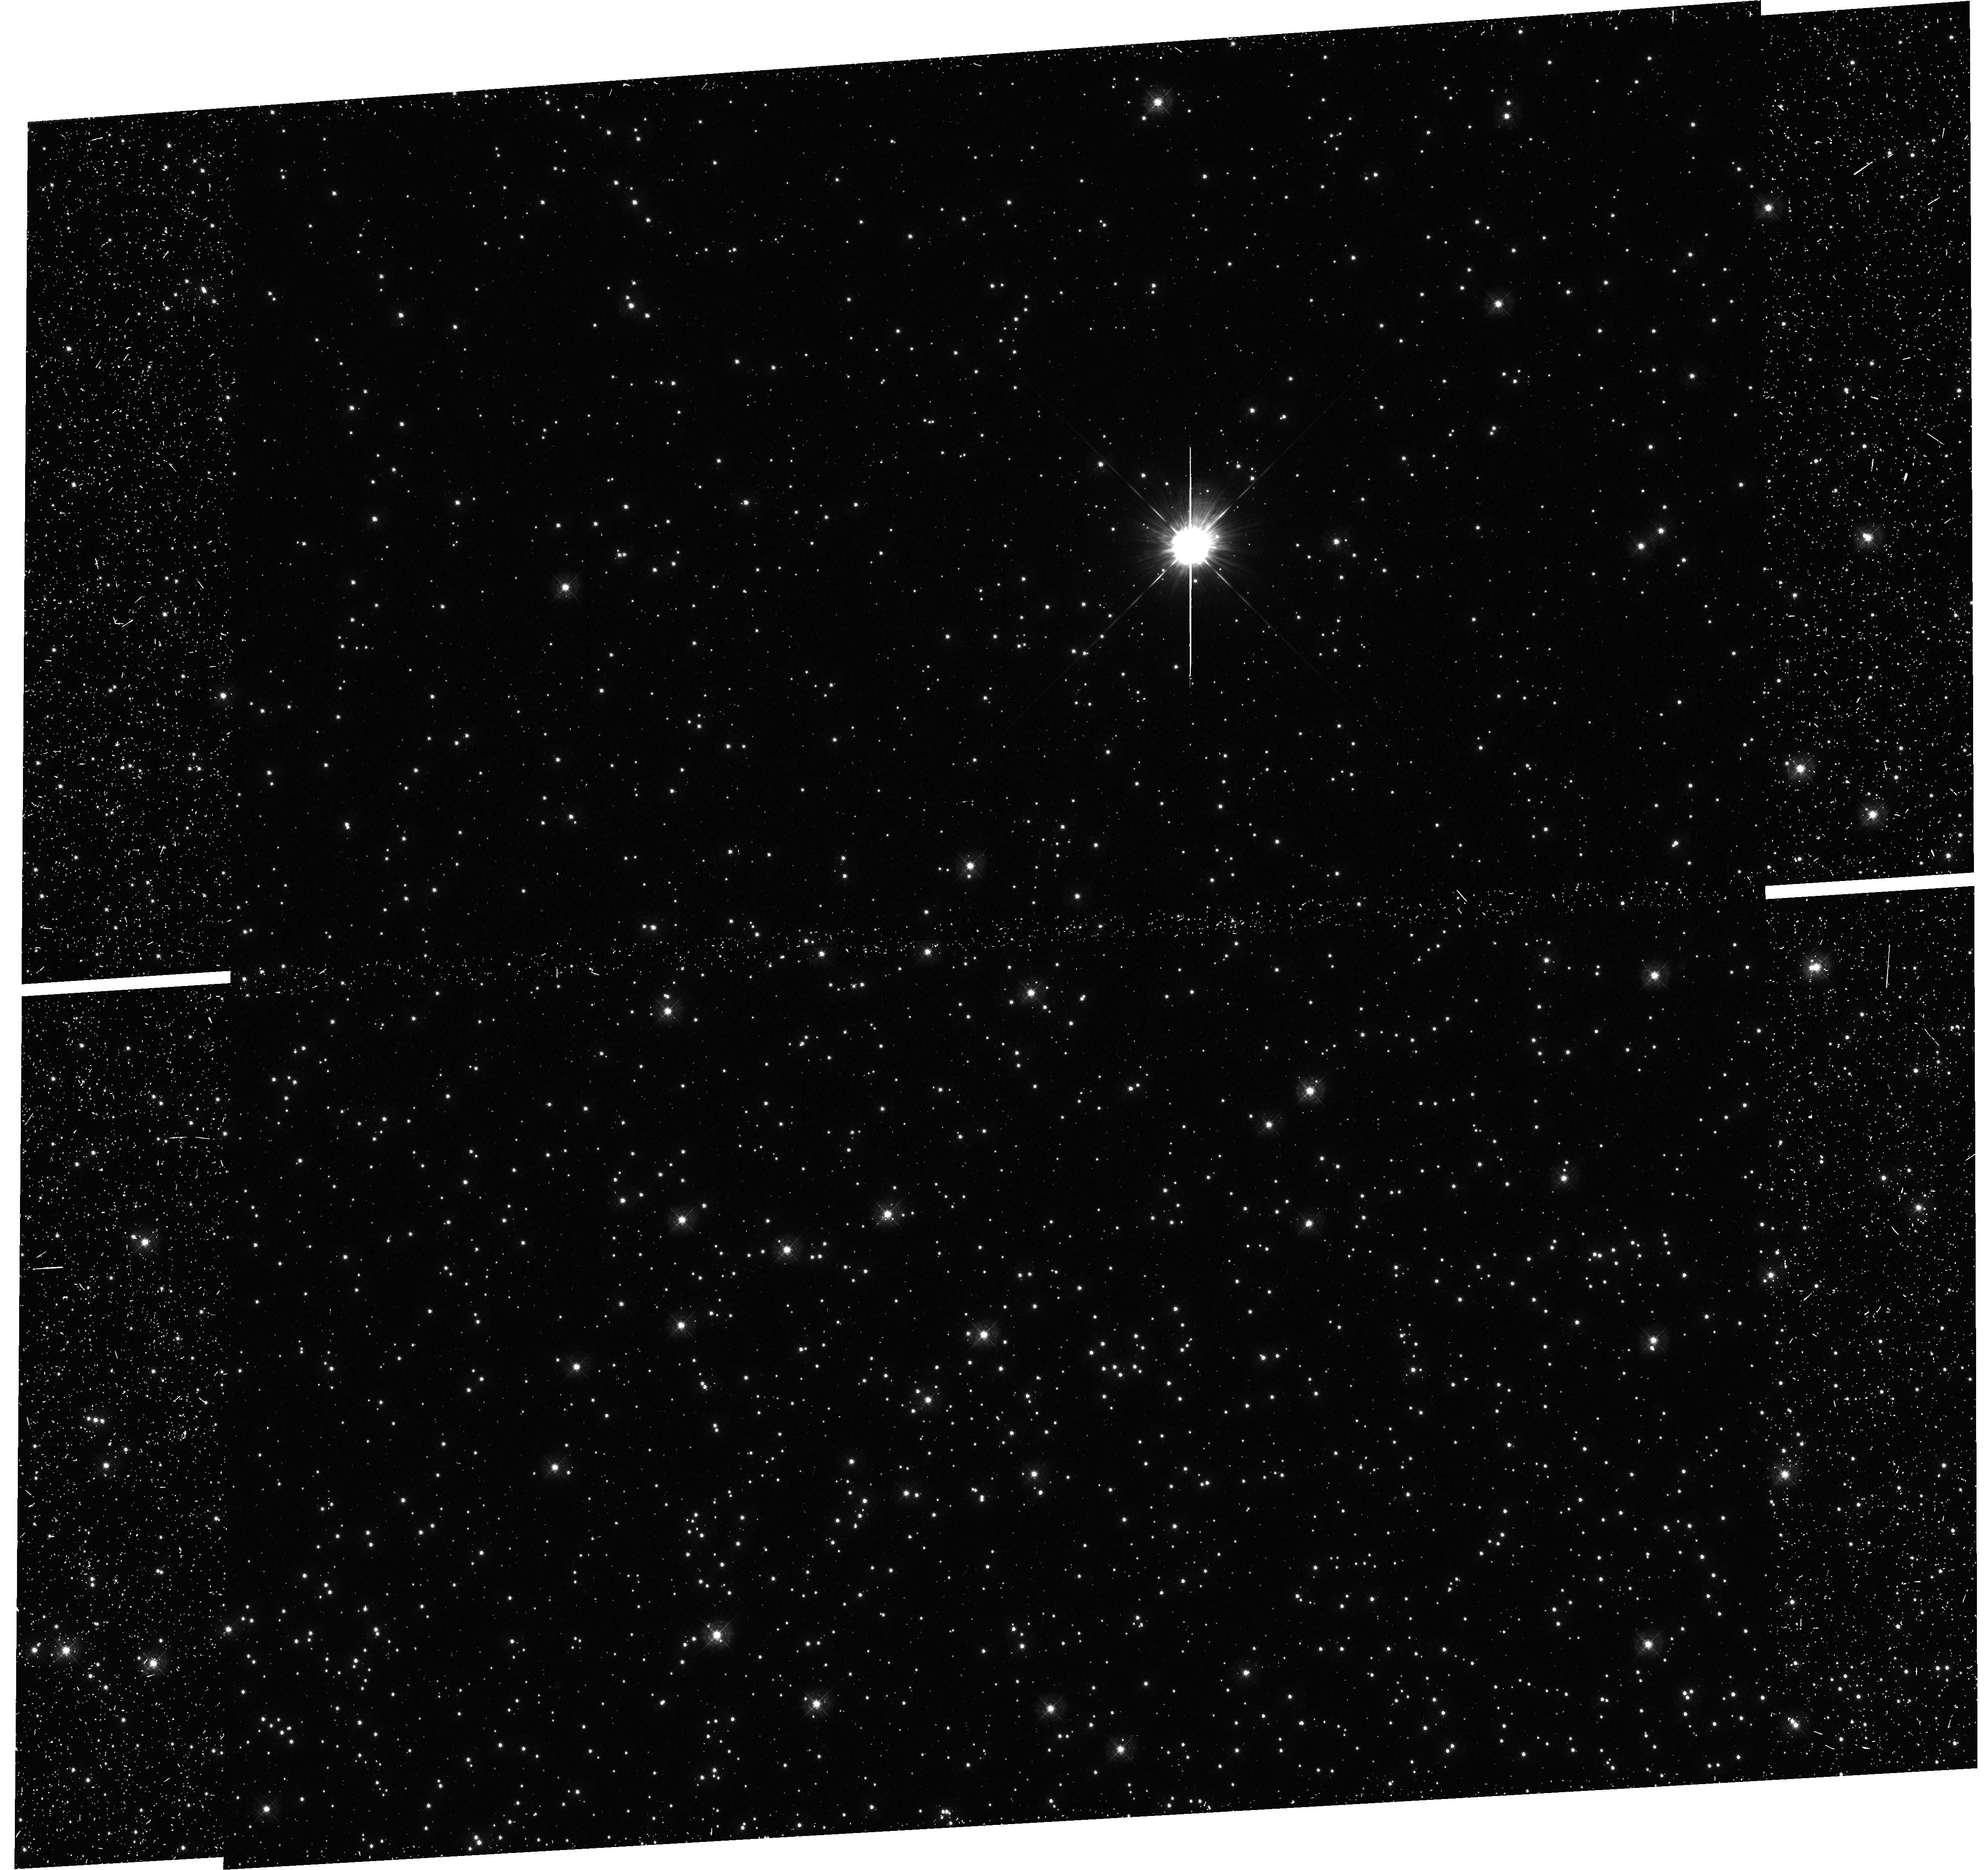
Target: NGC104-HB
Instrument: WFC3/UVIS
Filter: F336W
Exposure: 24 min
Observation ID: hst_12580_04_wfc3_uvis_f336w_ibqf04

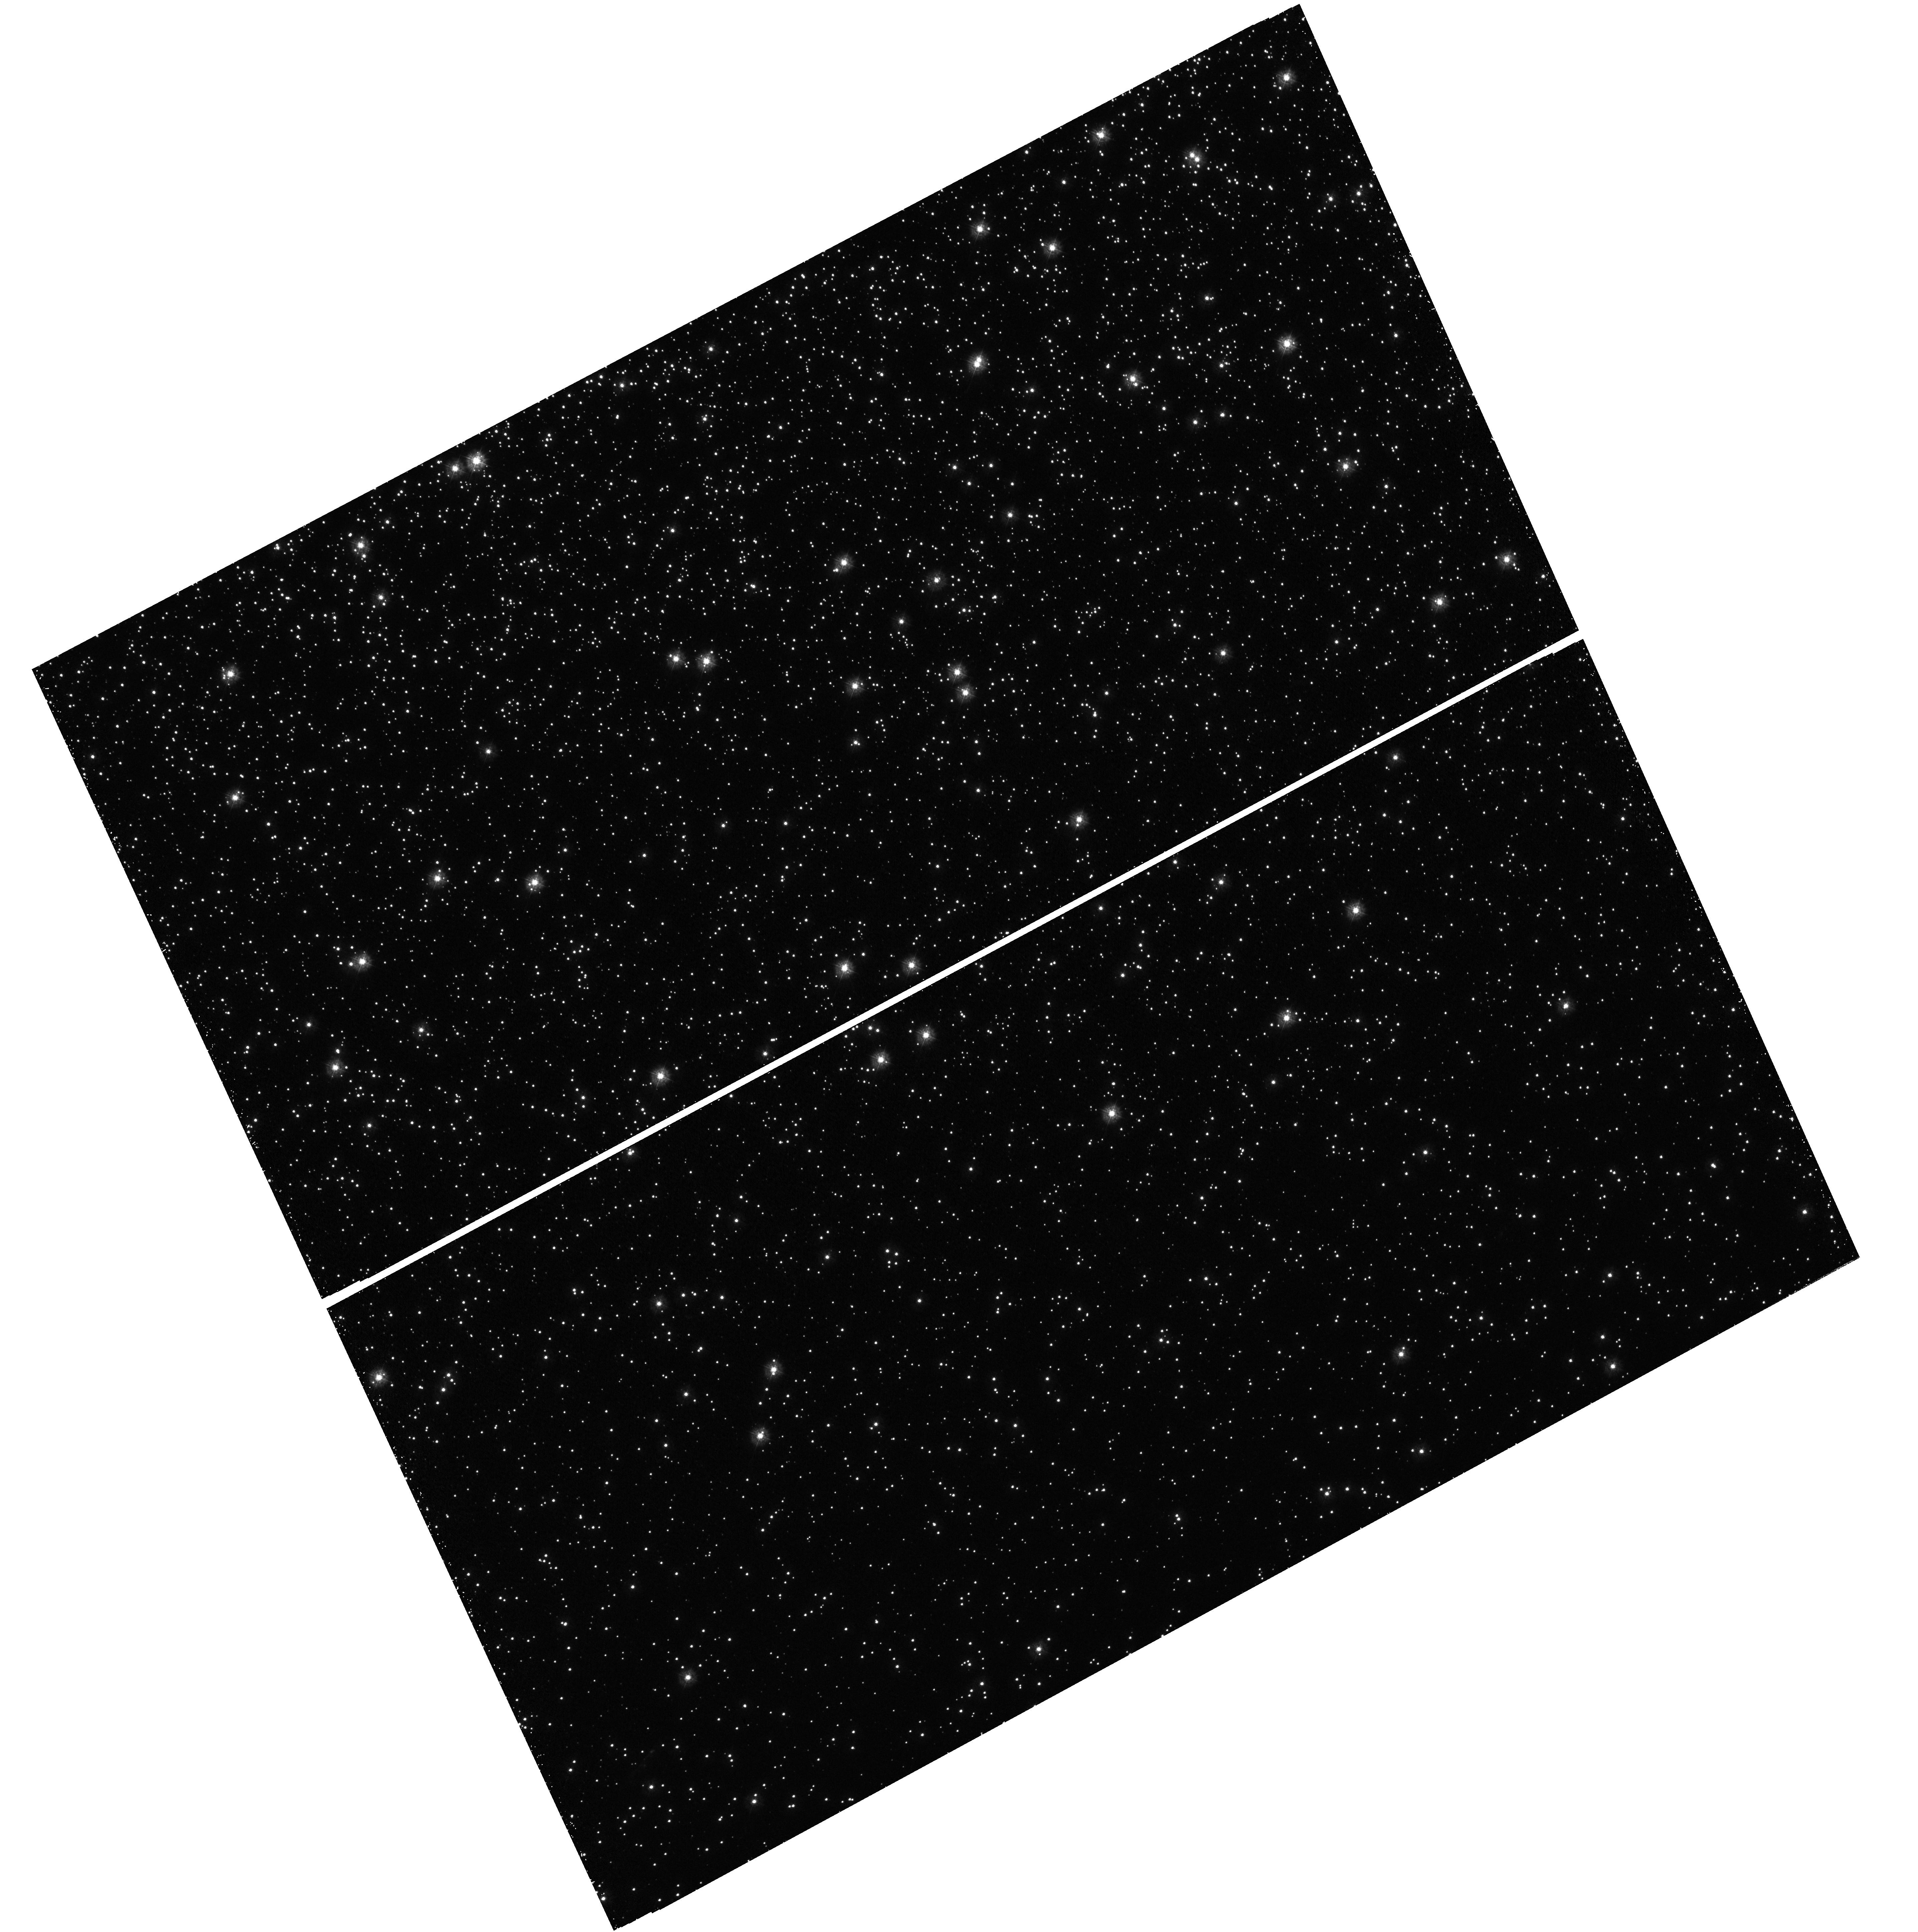
Target: NGC5139-SGB1
Instrument: WFC3/UVIS
Filter: F275W
Exposure: 1.4 h
Observation ID: hst_12580_01_wfc3_uvis_f275w_ibqf01

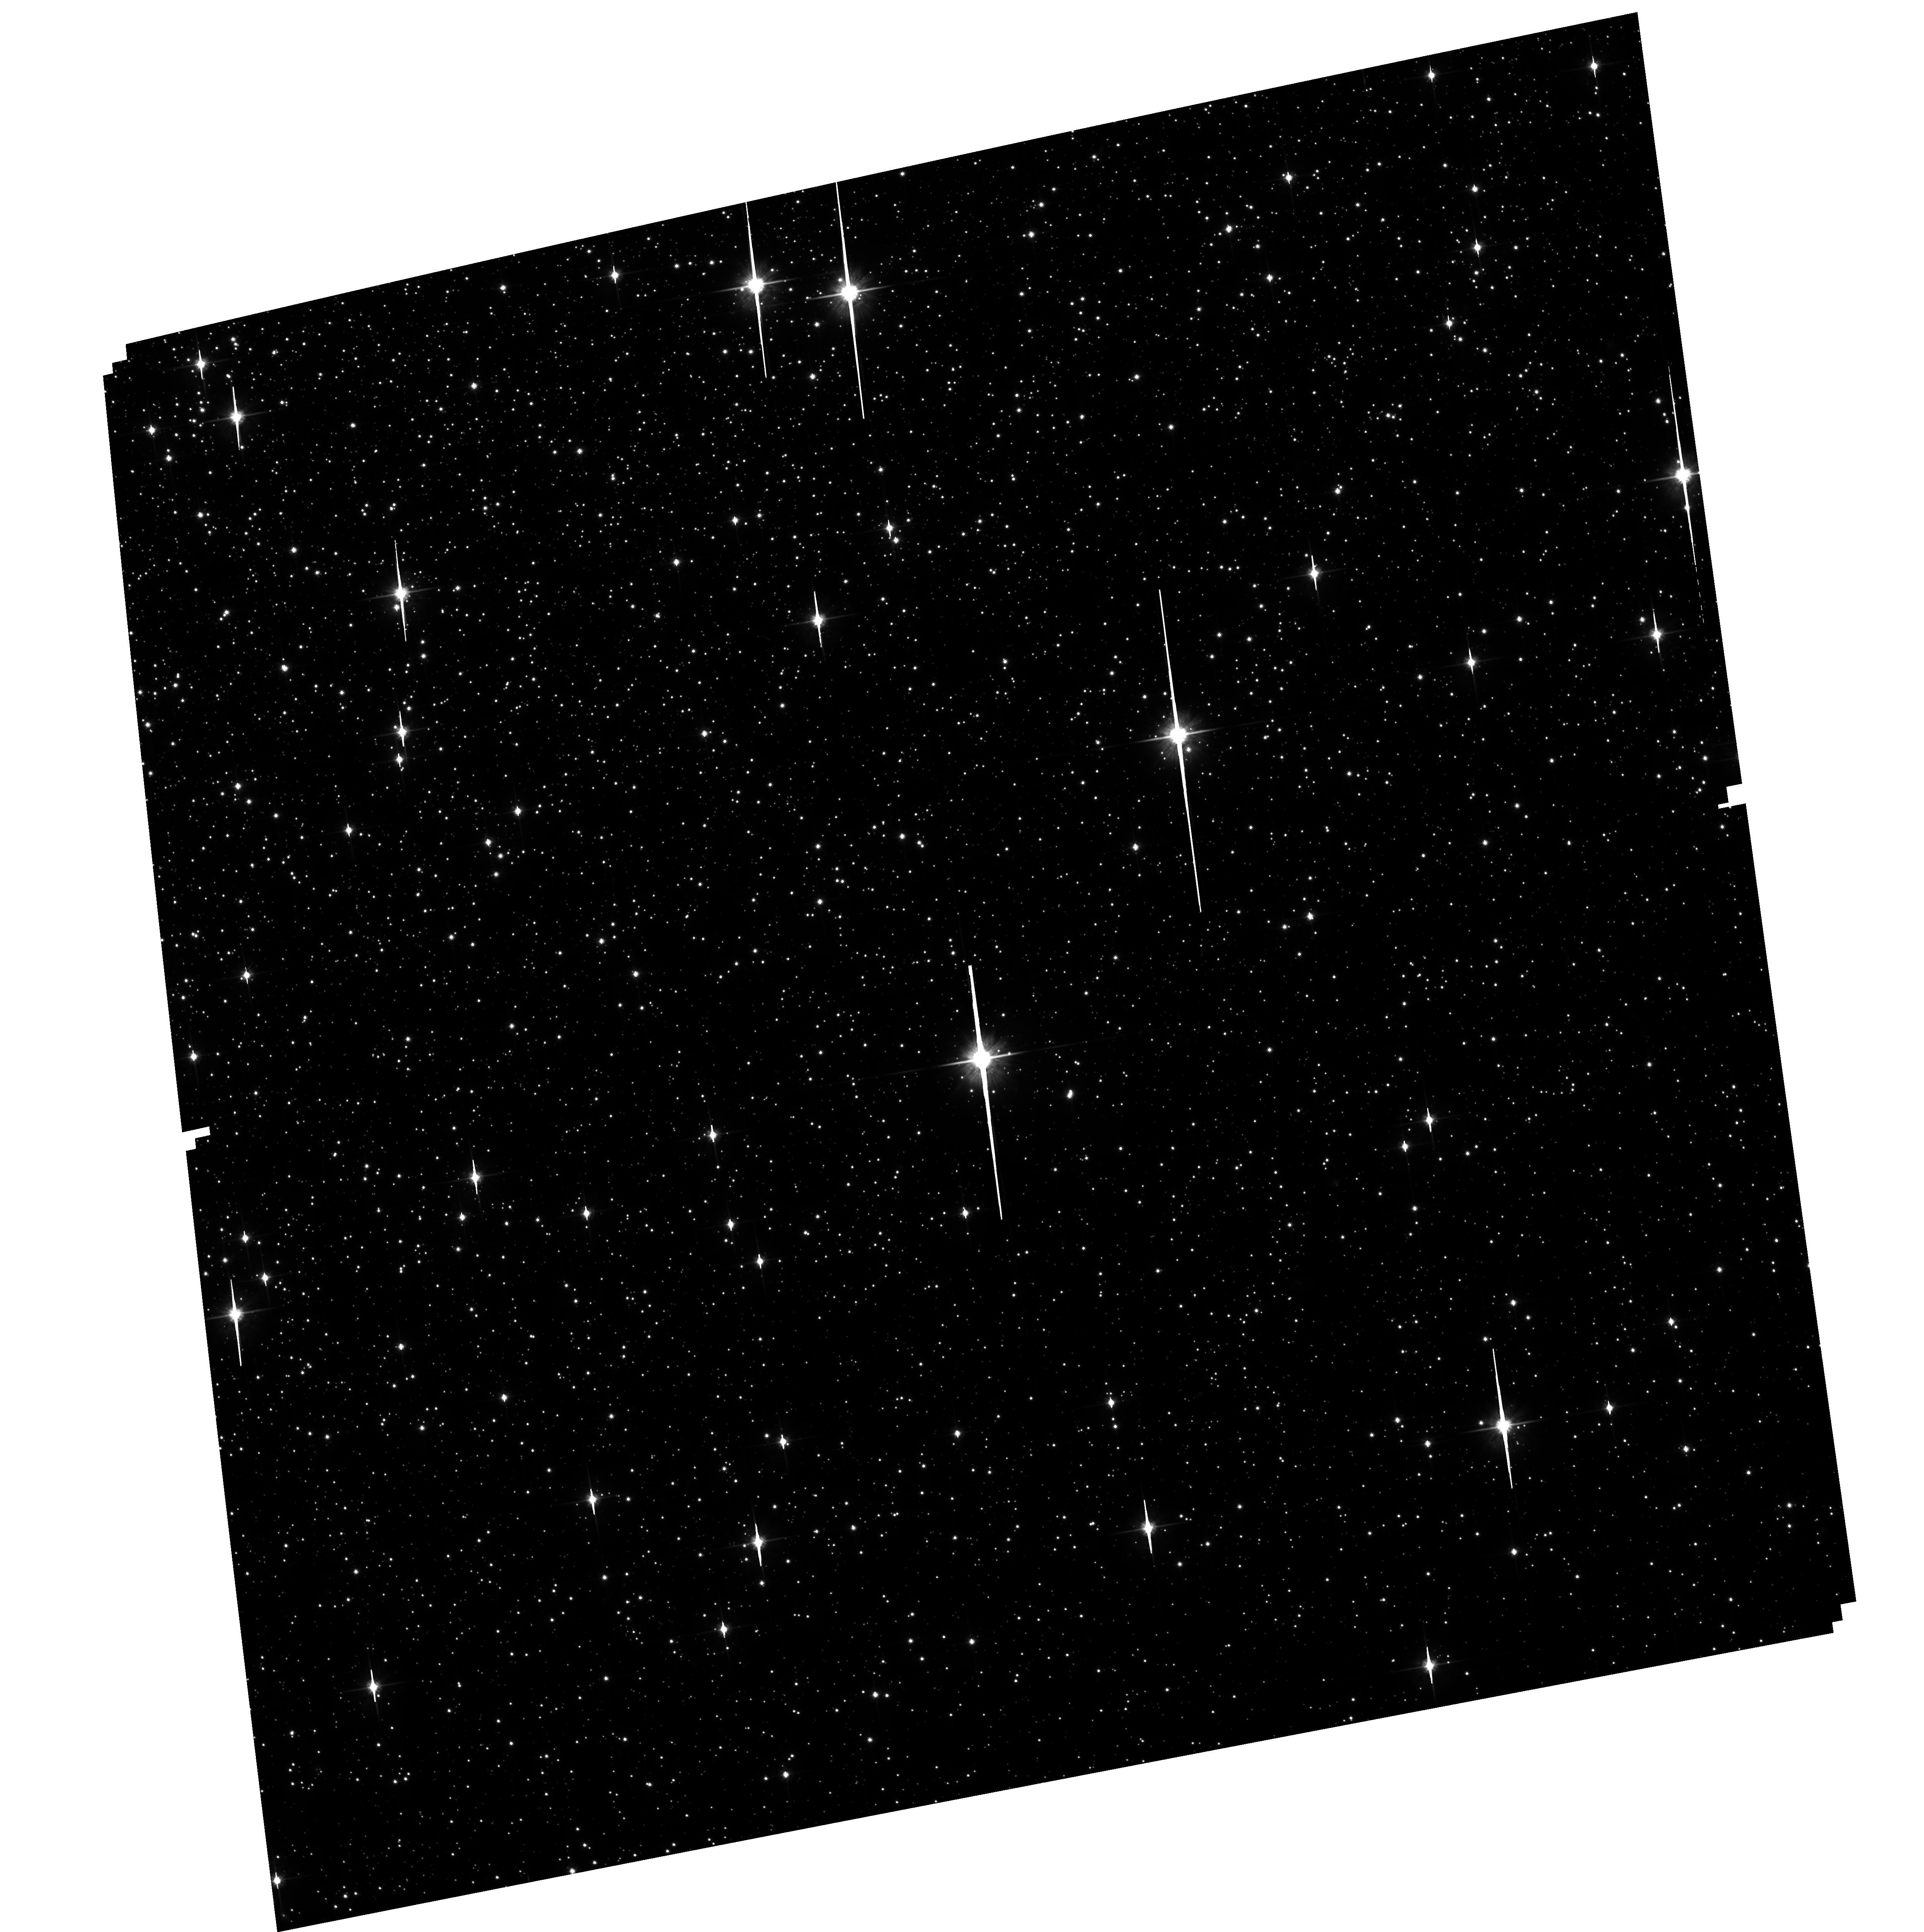
Target: NGC5139-SGB2
Instrument: ACS/WFC
Filter: F814W
Exposure: 40 min
Observation ID: hst_12580_02_acs_wfc_f814w_jbqf02

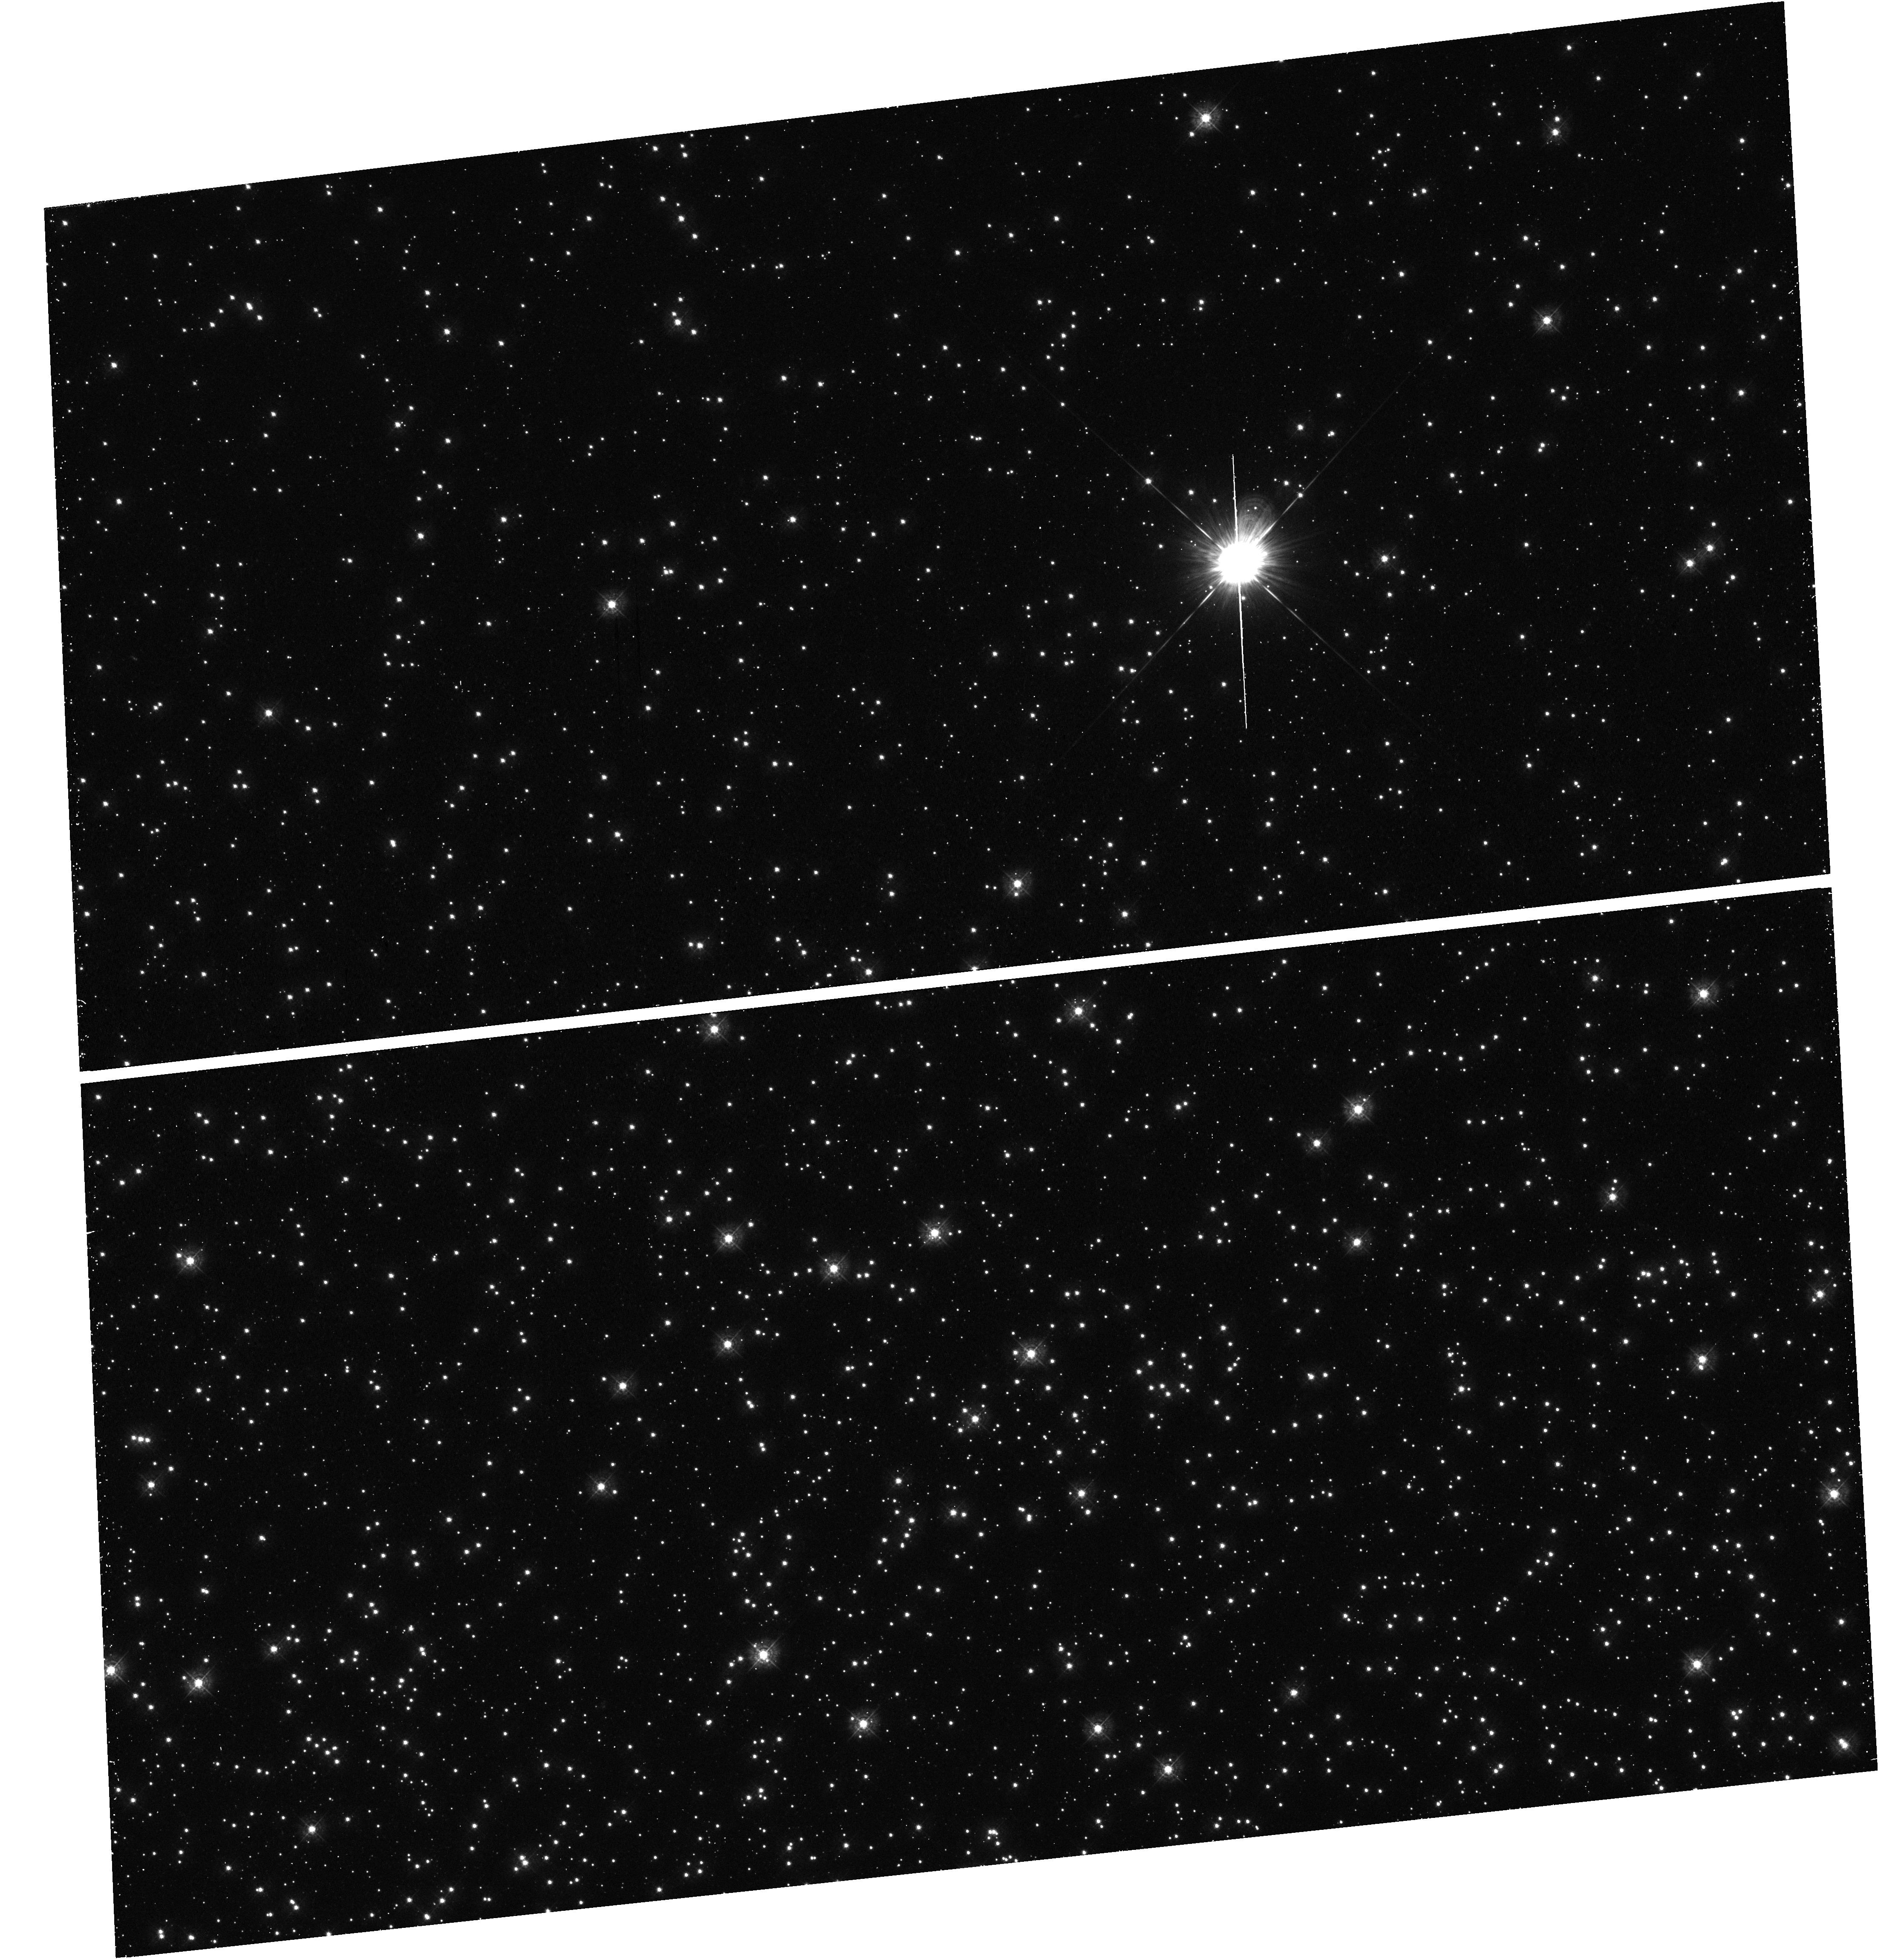
Target: NGC104-SGB
Instrument: WFC3/UVIS
Filter: F336W
Exposure: 23 min
Observation ID: hst_12580_03_wfc3_uvis_f336w_ibqf03

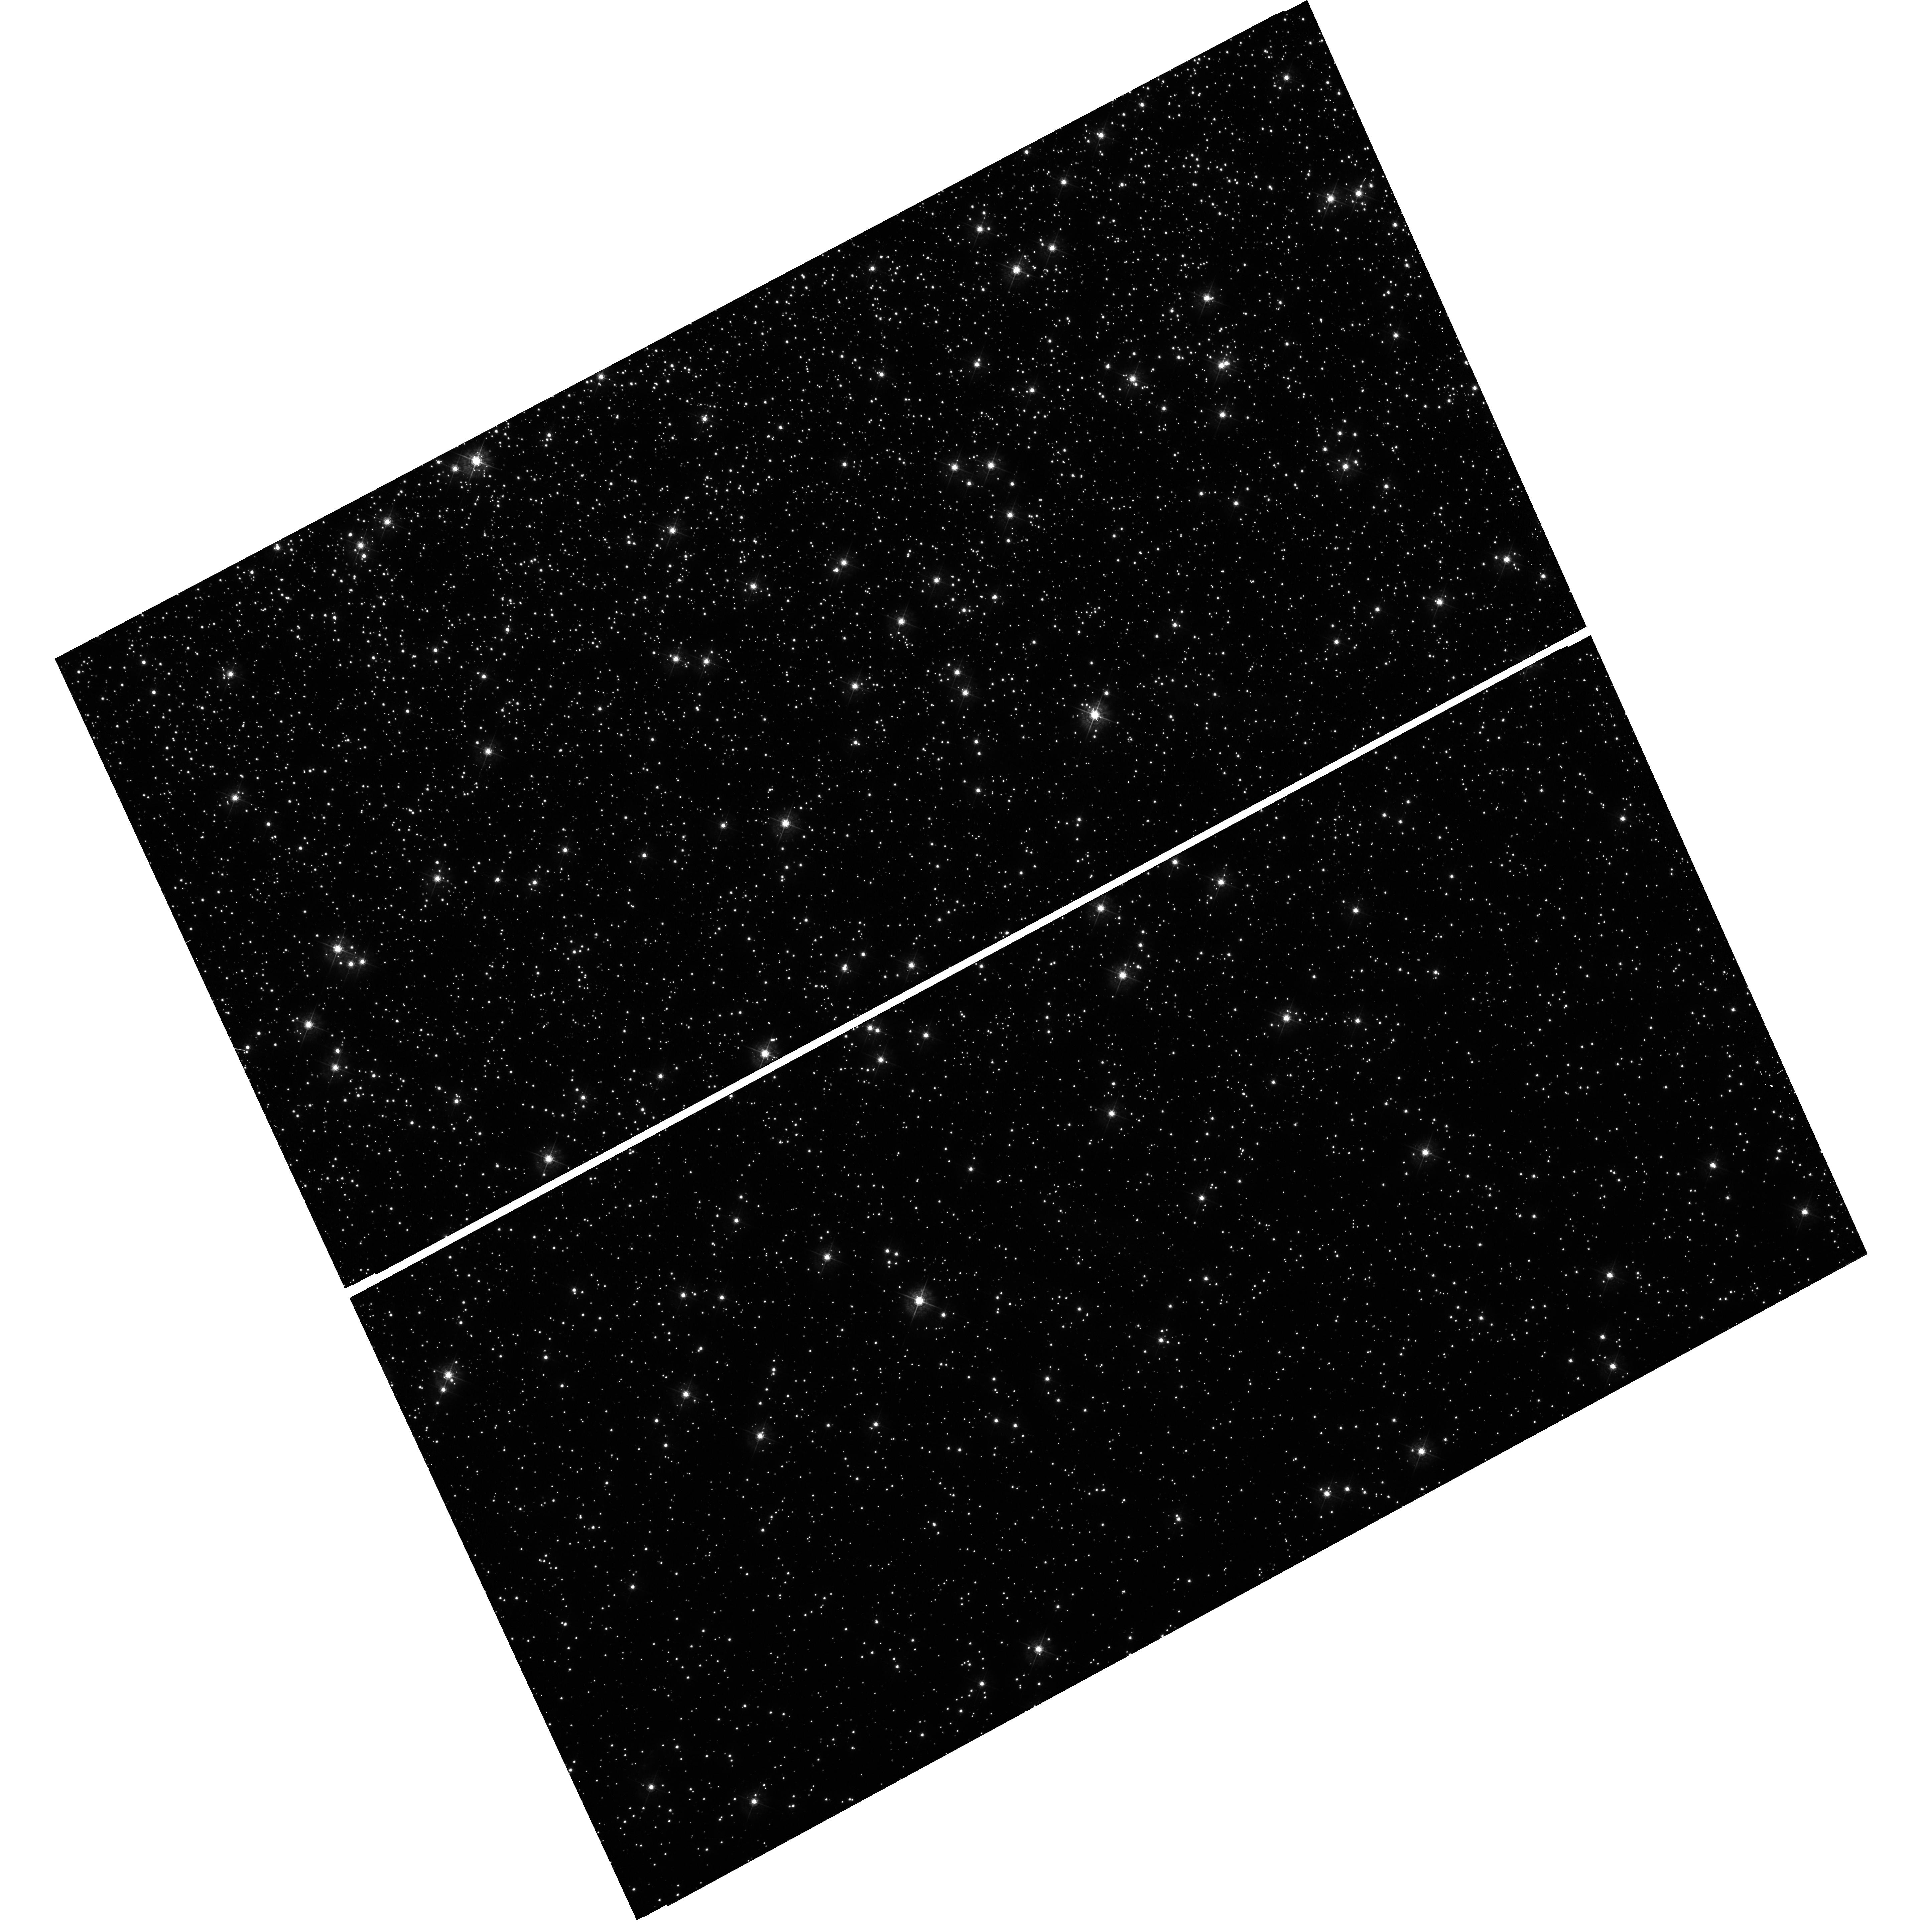
Target: NGC5139-SGB1
Instrument: WFC3/UVIS
Filter: F438W
Exposure: 10 min
Observation ID: hst_12580_01_wfc3_uvis_f438w_ibqf01

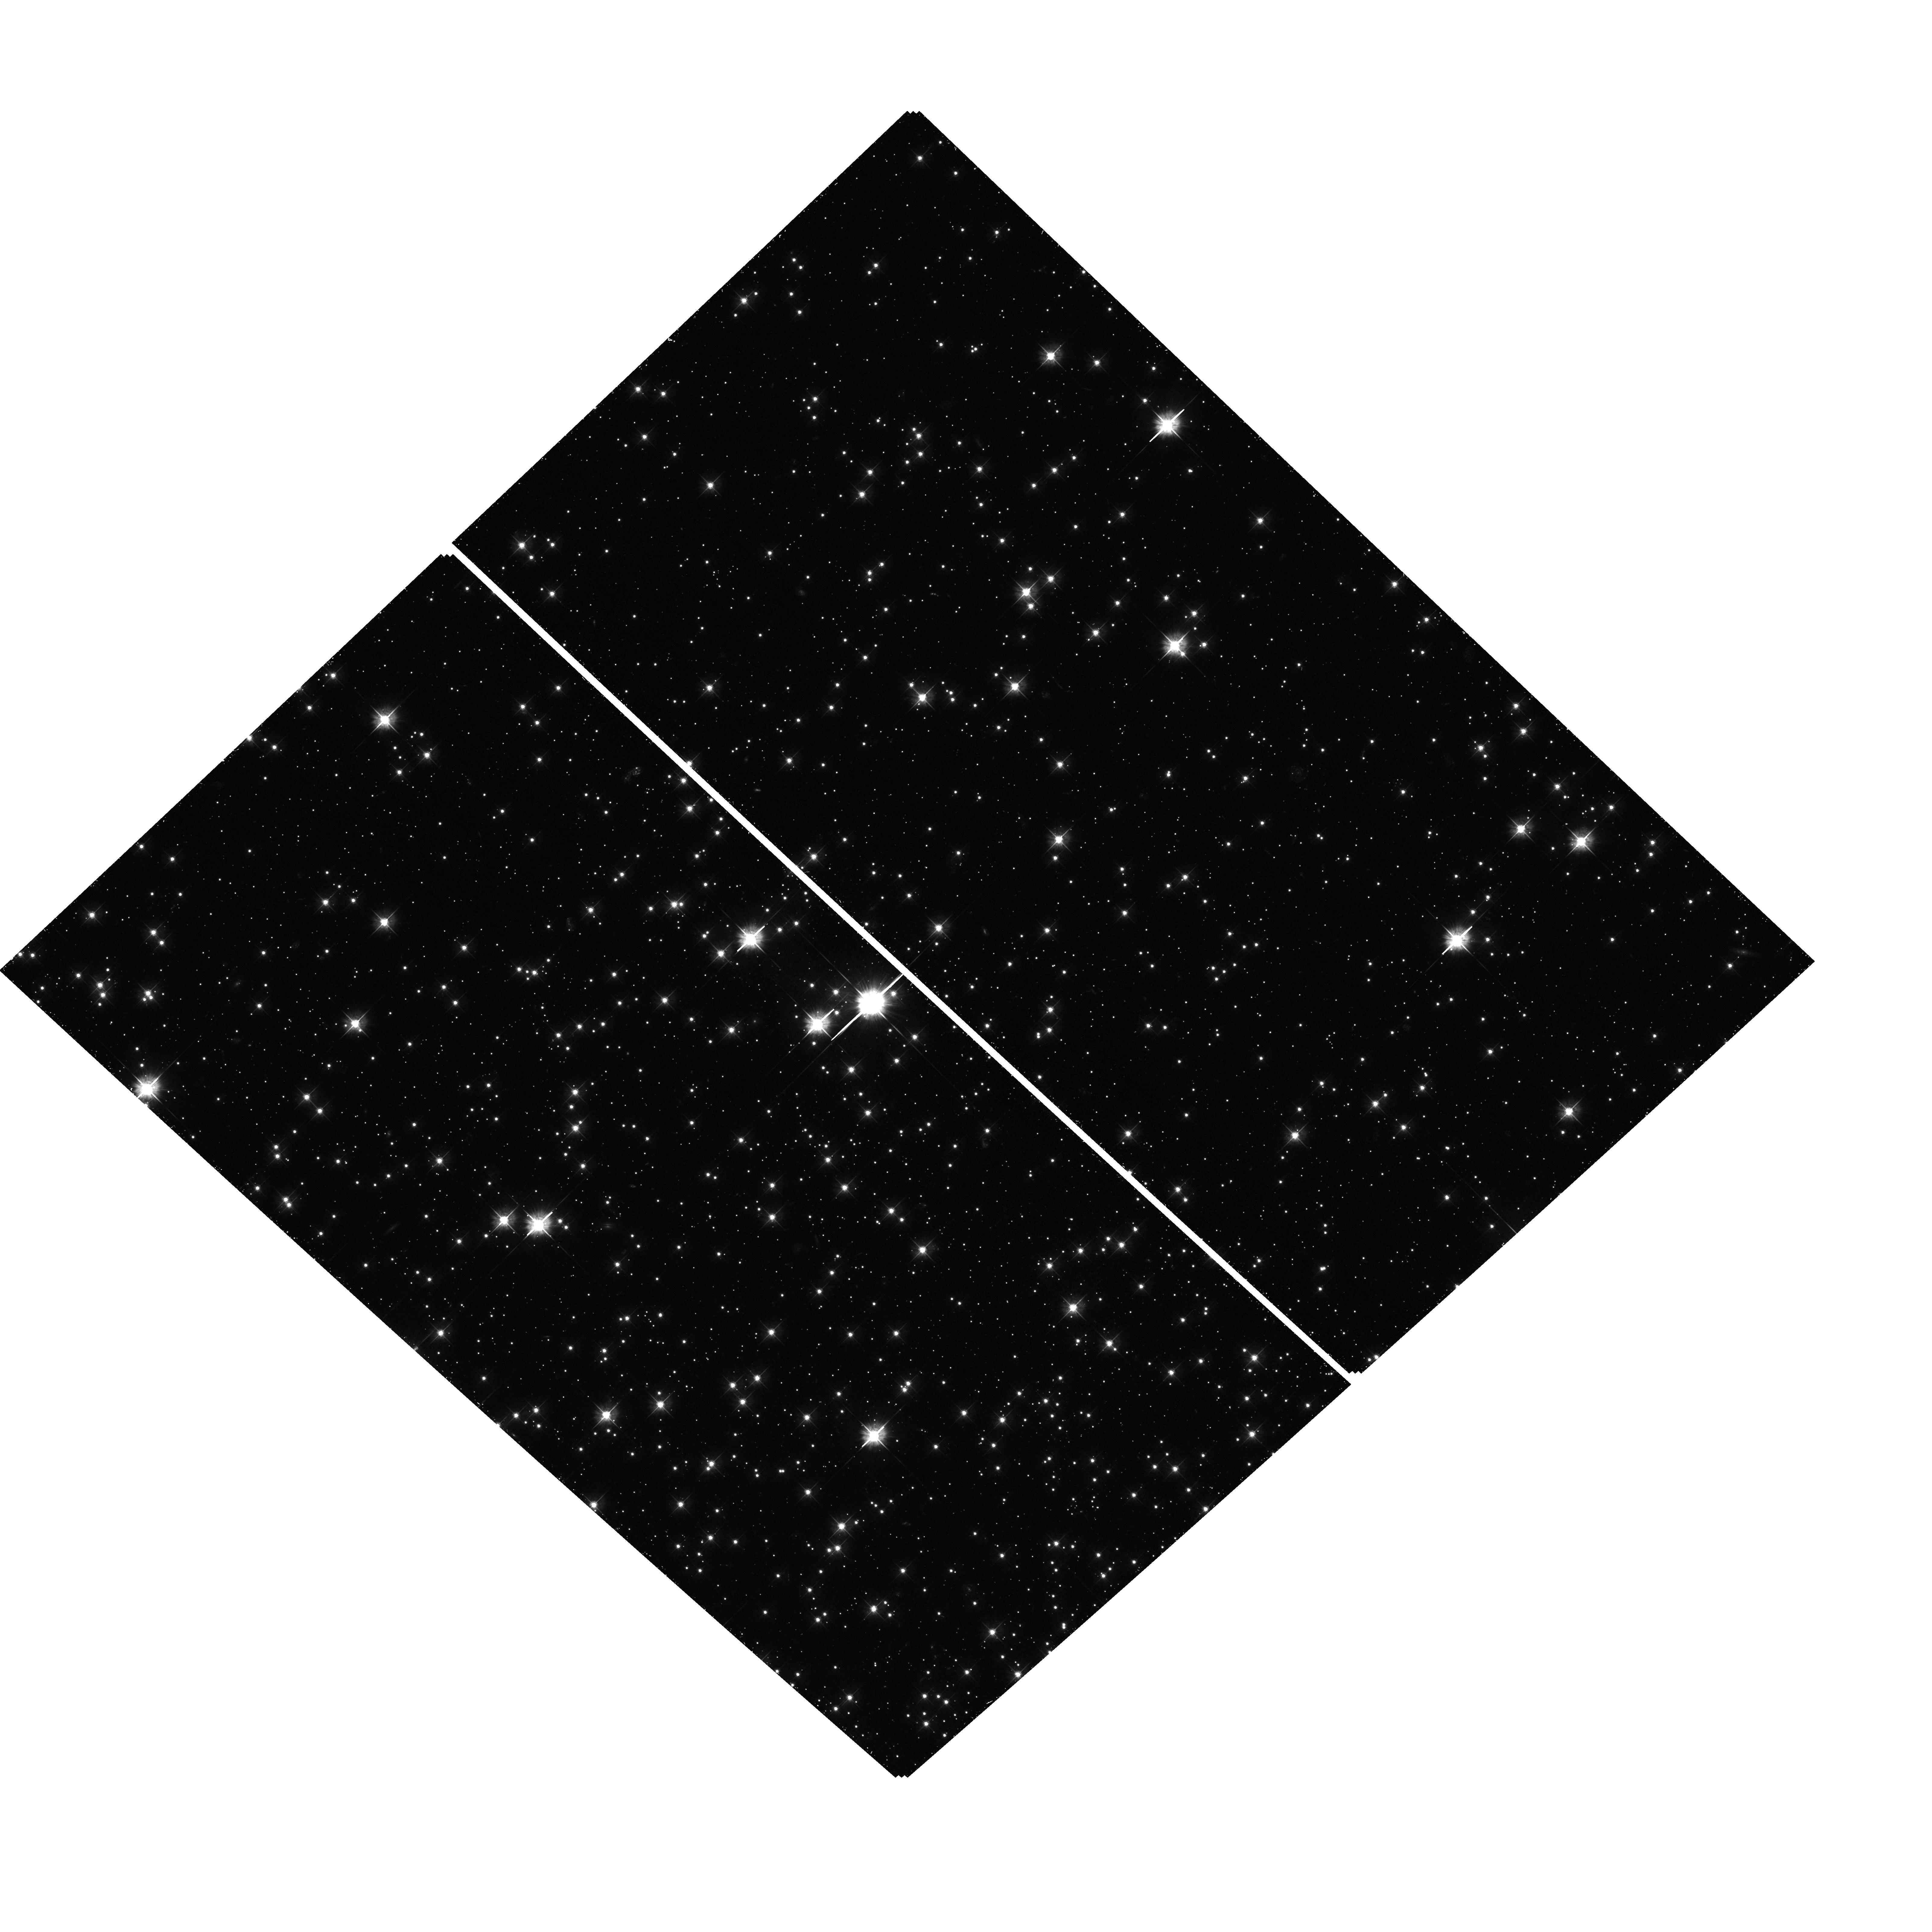
Target: NGC104-HB
Instrument: ACS/WFC
Filter: F475W
Exposure: 47 min
Observation ID: hst_12580_04_acs_wfc_f475w_jbqf04

A Rosetta Stone to Interpret the UV-HST Photometry of Multiple Stellar Populations in Globular Clusters (PI: Renzini, Alvio)

In this proposal we intend to firmly identify the chemical species responsible for the UV and UV-optical color differences exhibited by the multiple stellar populations harboured by two Galactic globular clusters: omega Centauri and 47 Tucanae, one with highly helium enriched sub-populations (omega Centauri), the other not. We plan to collect ultraviolet STIS spectra for stars in the crowded cores of the clusters, where HST photometry is already available for thousands of stars in more than 10 filters, from F225W to F850LP. This WFC3+ACS photometric database has allowed us to show that UV colors are remarkably effective in separating the different cluster sub-populations, and with the proposed STIS spectroscopy we can quantify the chemical abundance differences among such sub-populations, most notably in Nitrogen and Oxygen. The resulting calibration of the UV colors in terms of CNO abundances will provide a new effective tool for the chemical characterization of large numbers of globular cluster stars belonging to the various sub-populations in each cluster, and to better isolate the specific role of the helium abundance. The plan is to observe at least one star for each of the main principal stellar sub-populations in each of the two clusters. These objects are selected on the basis of their accurate photometry and astrometry already in hand, based on existing UV-HST images.